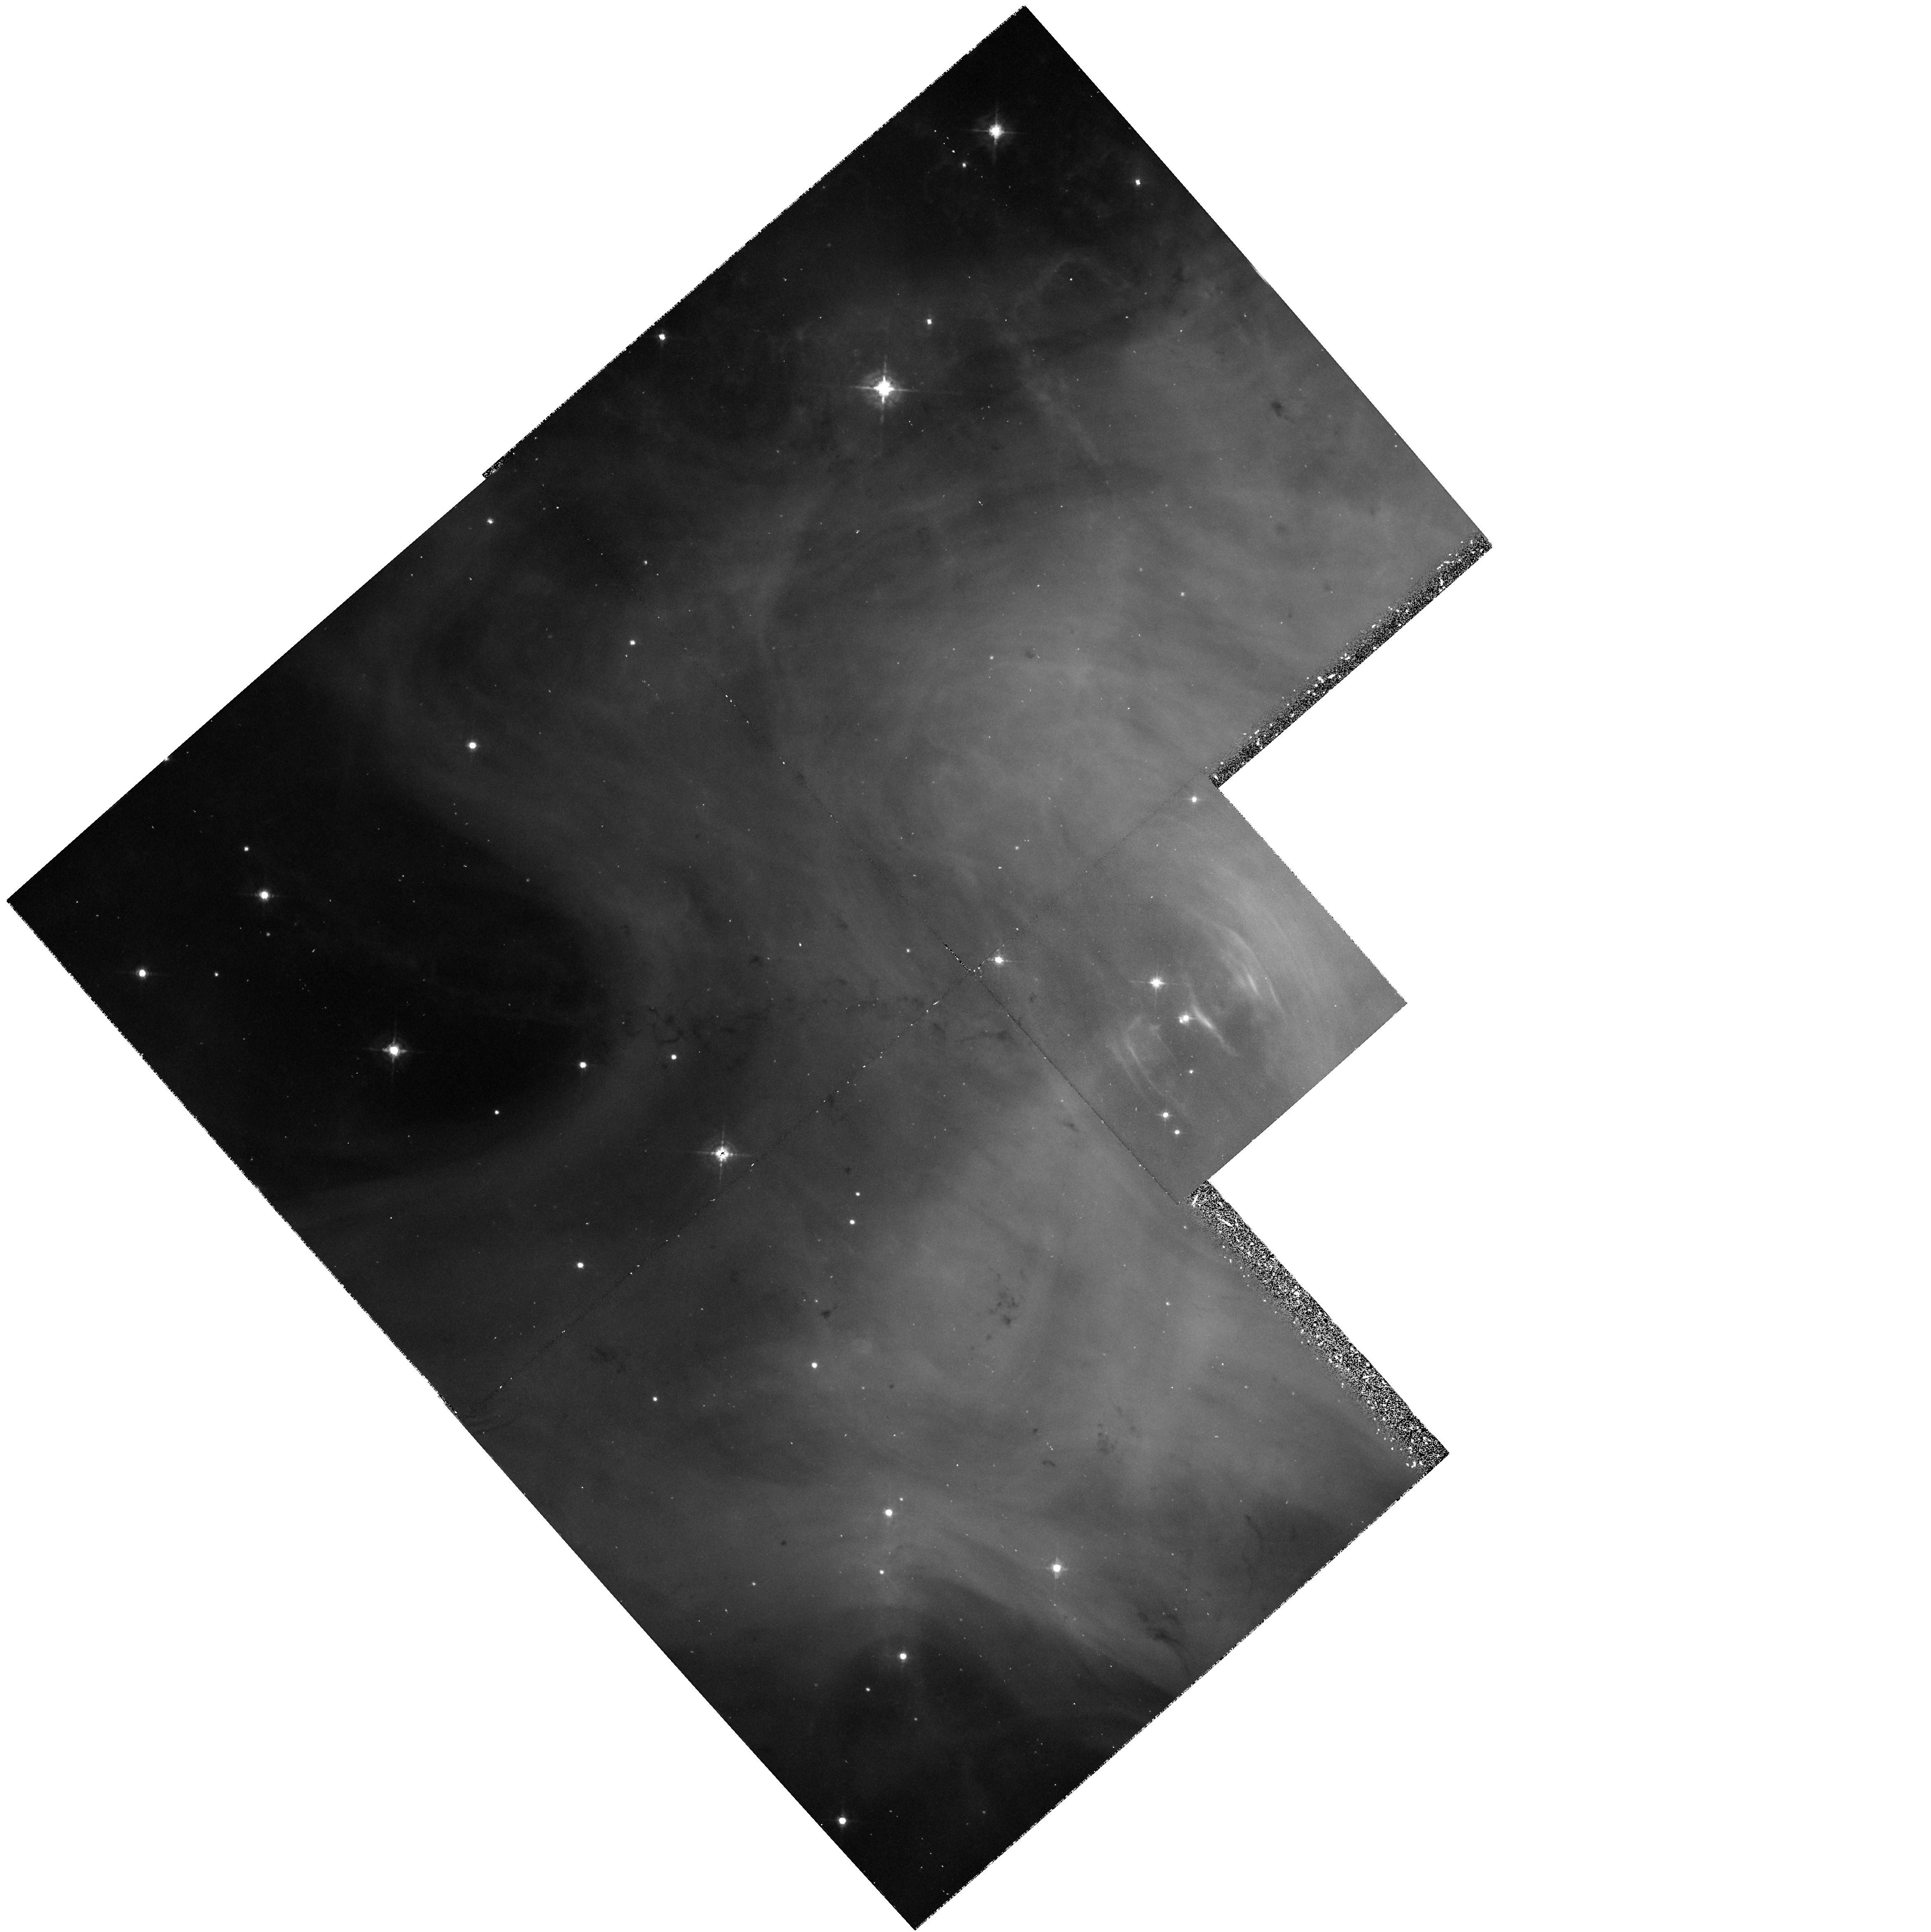
Target: CRAB-PULSAR
Instrument: WFPC2/PC
Filter: F547M
Exposure: 33 min
Observation ID: hst_6129_01_wfpc2_pc_f547m_u2u601

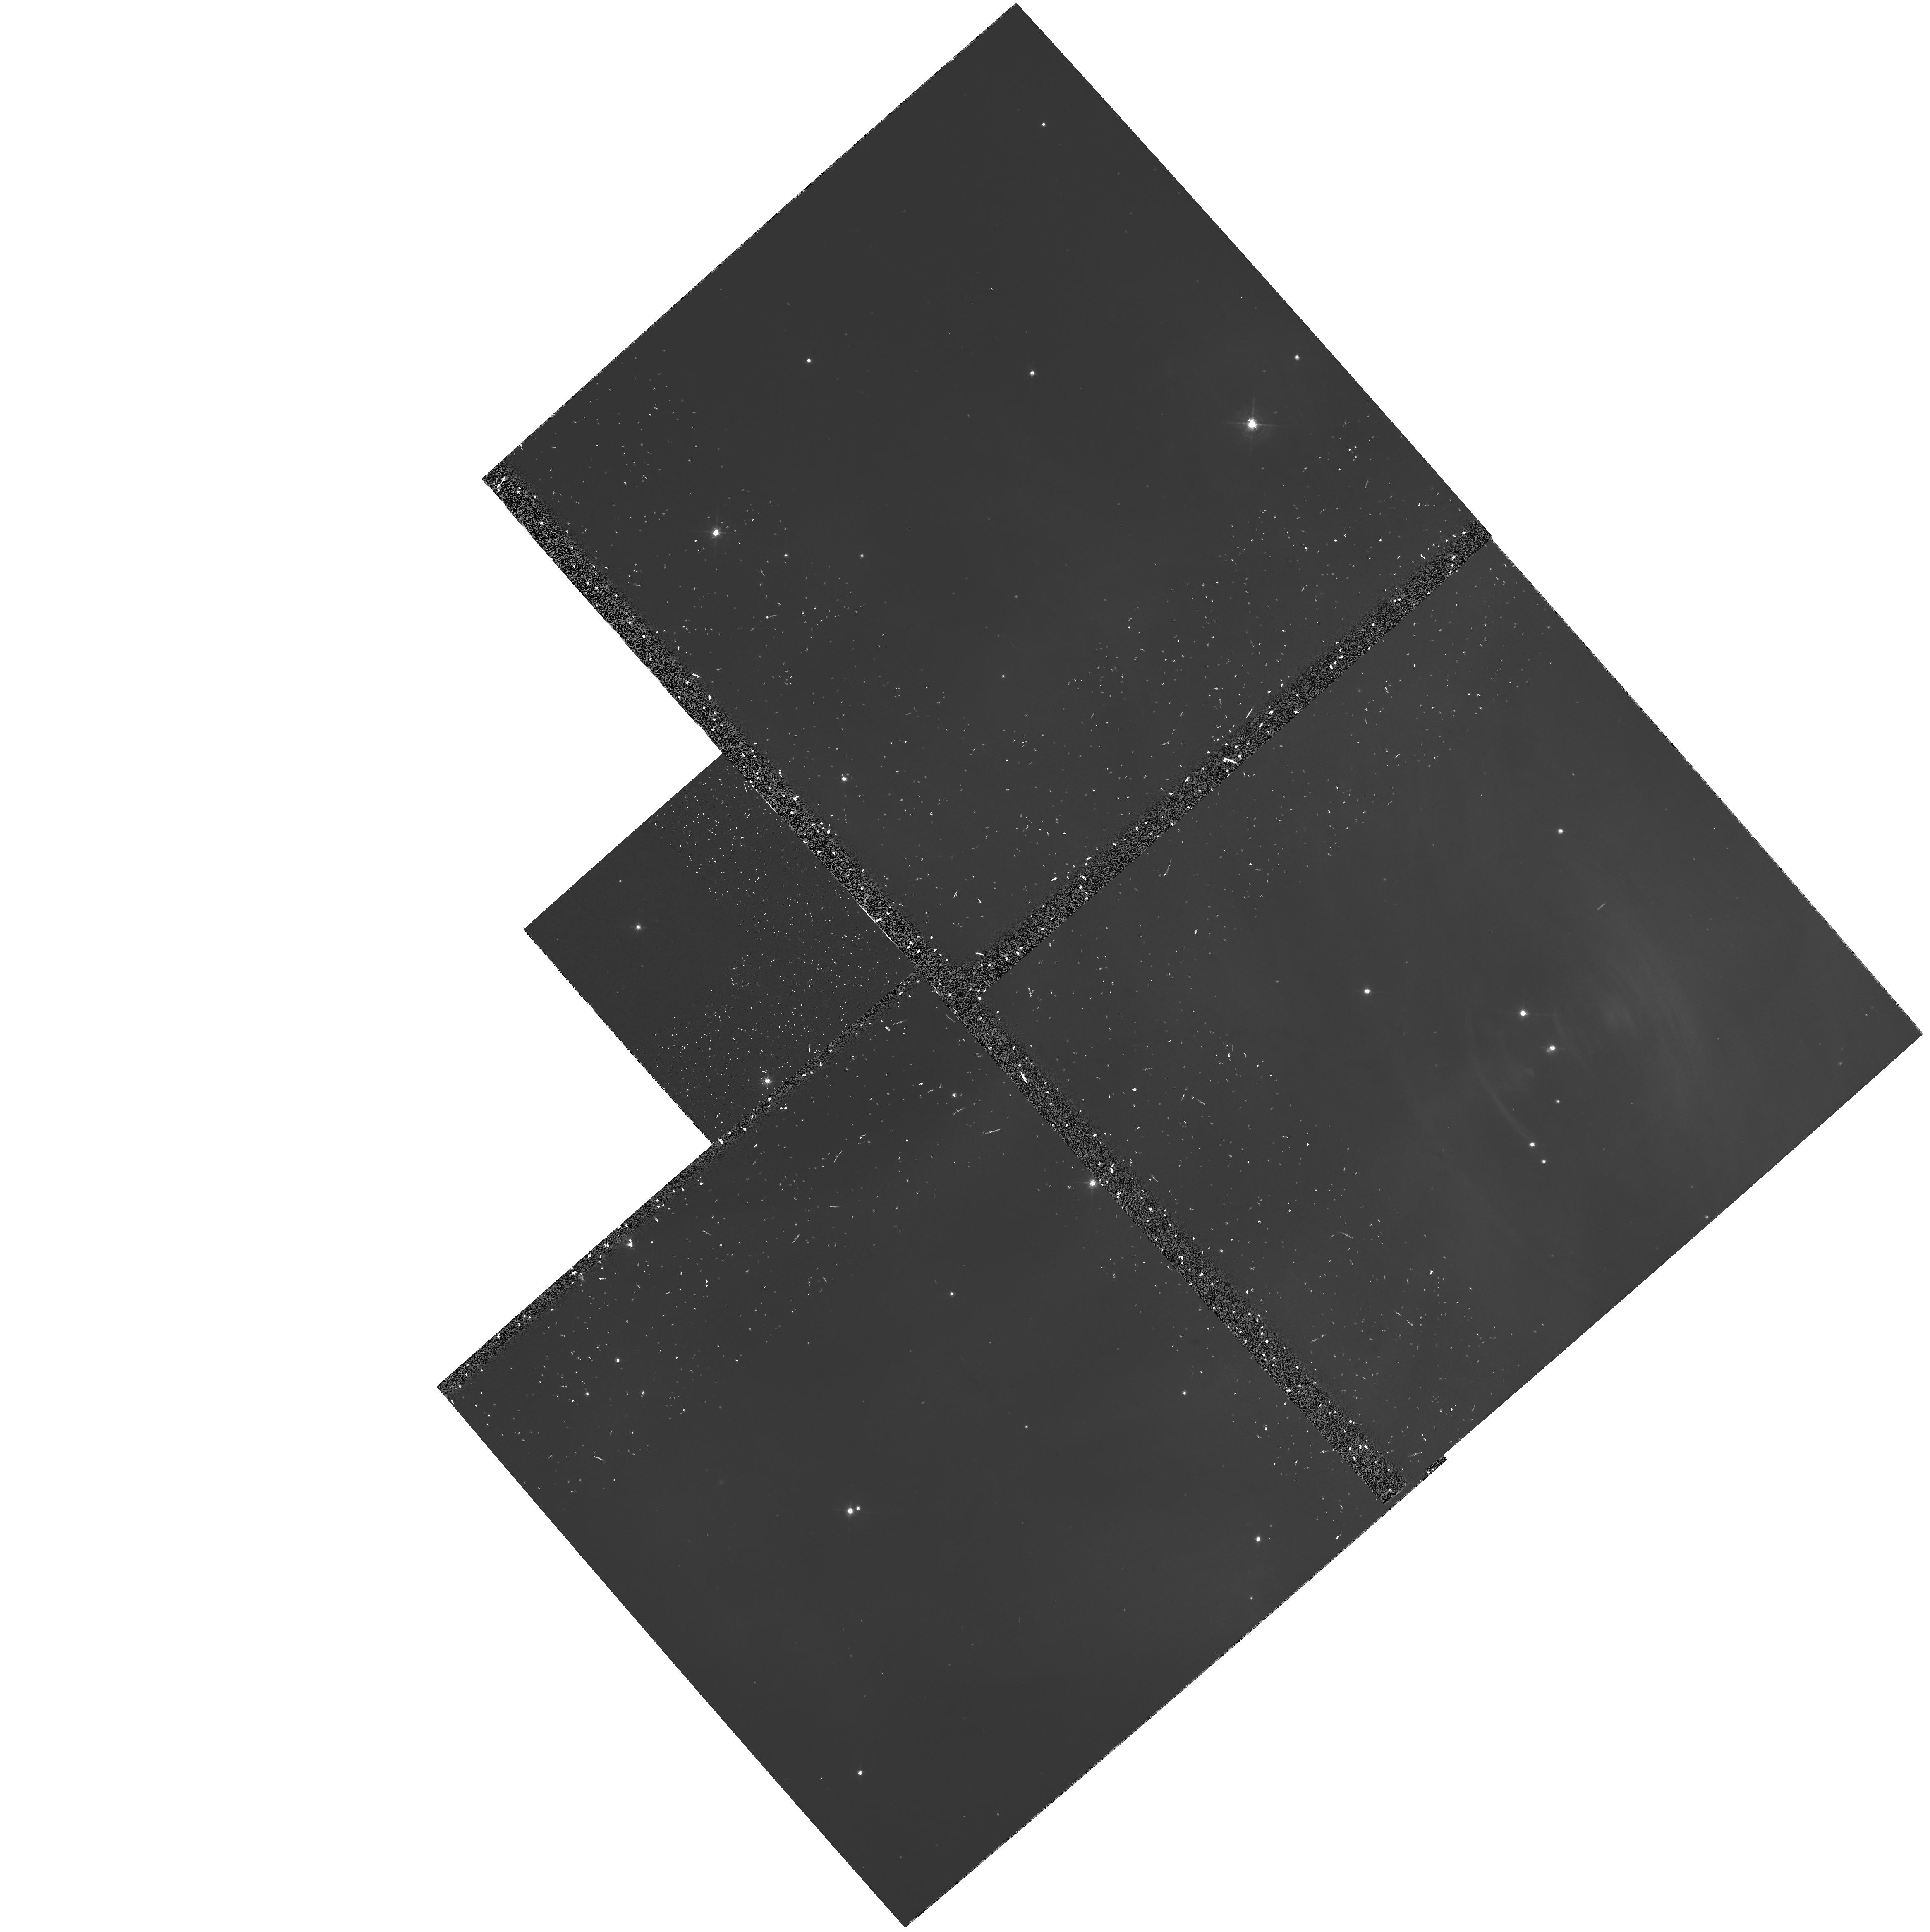
Target: CRAB-PULSAR
Instrument: WFPC2/PC
Filter: F547M-POLQ
Exposure: 33 min
Observation ID: hst_6129_10_wfpc2_pc_f547m-polq_u2u610

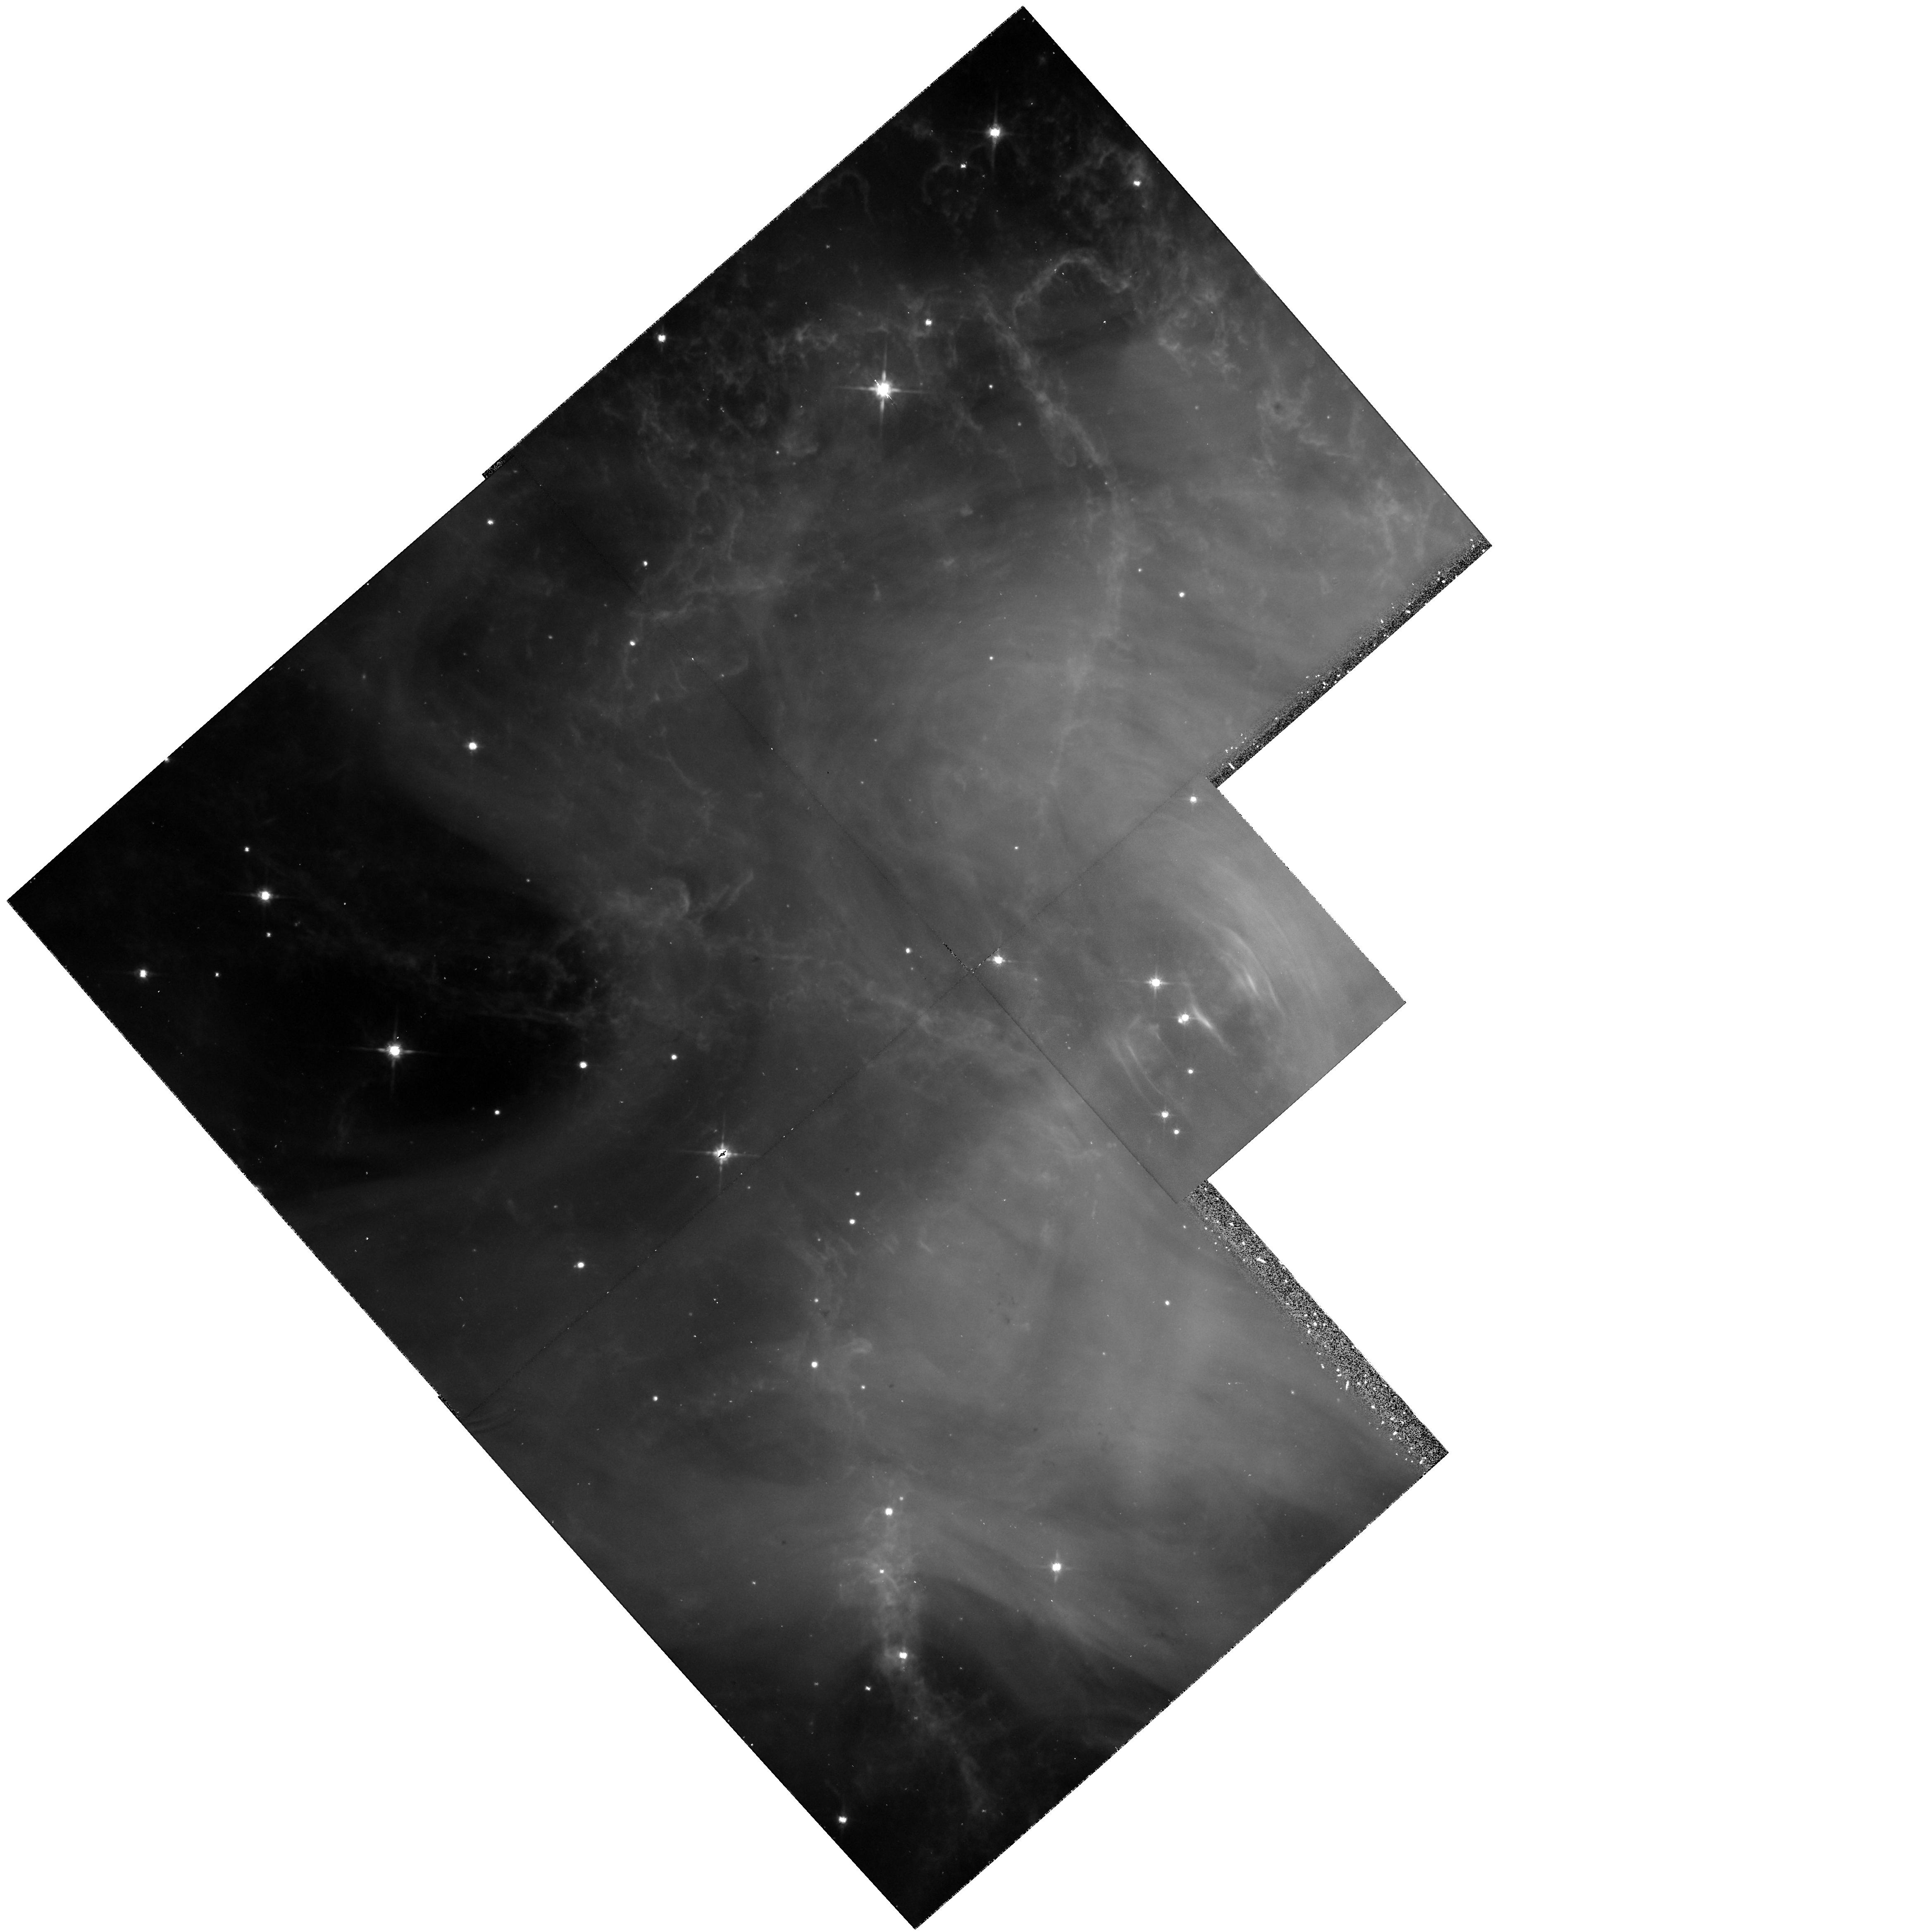
Target: CRAB-PULSAR
Instrument: WFPC2/PC
Filter: F814W
Exposure: 23 min
Observation ID: hst_6129_01_wfpc2_pc_f814w_u2u601

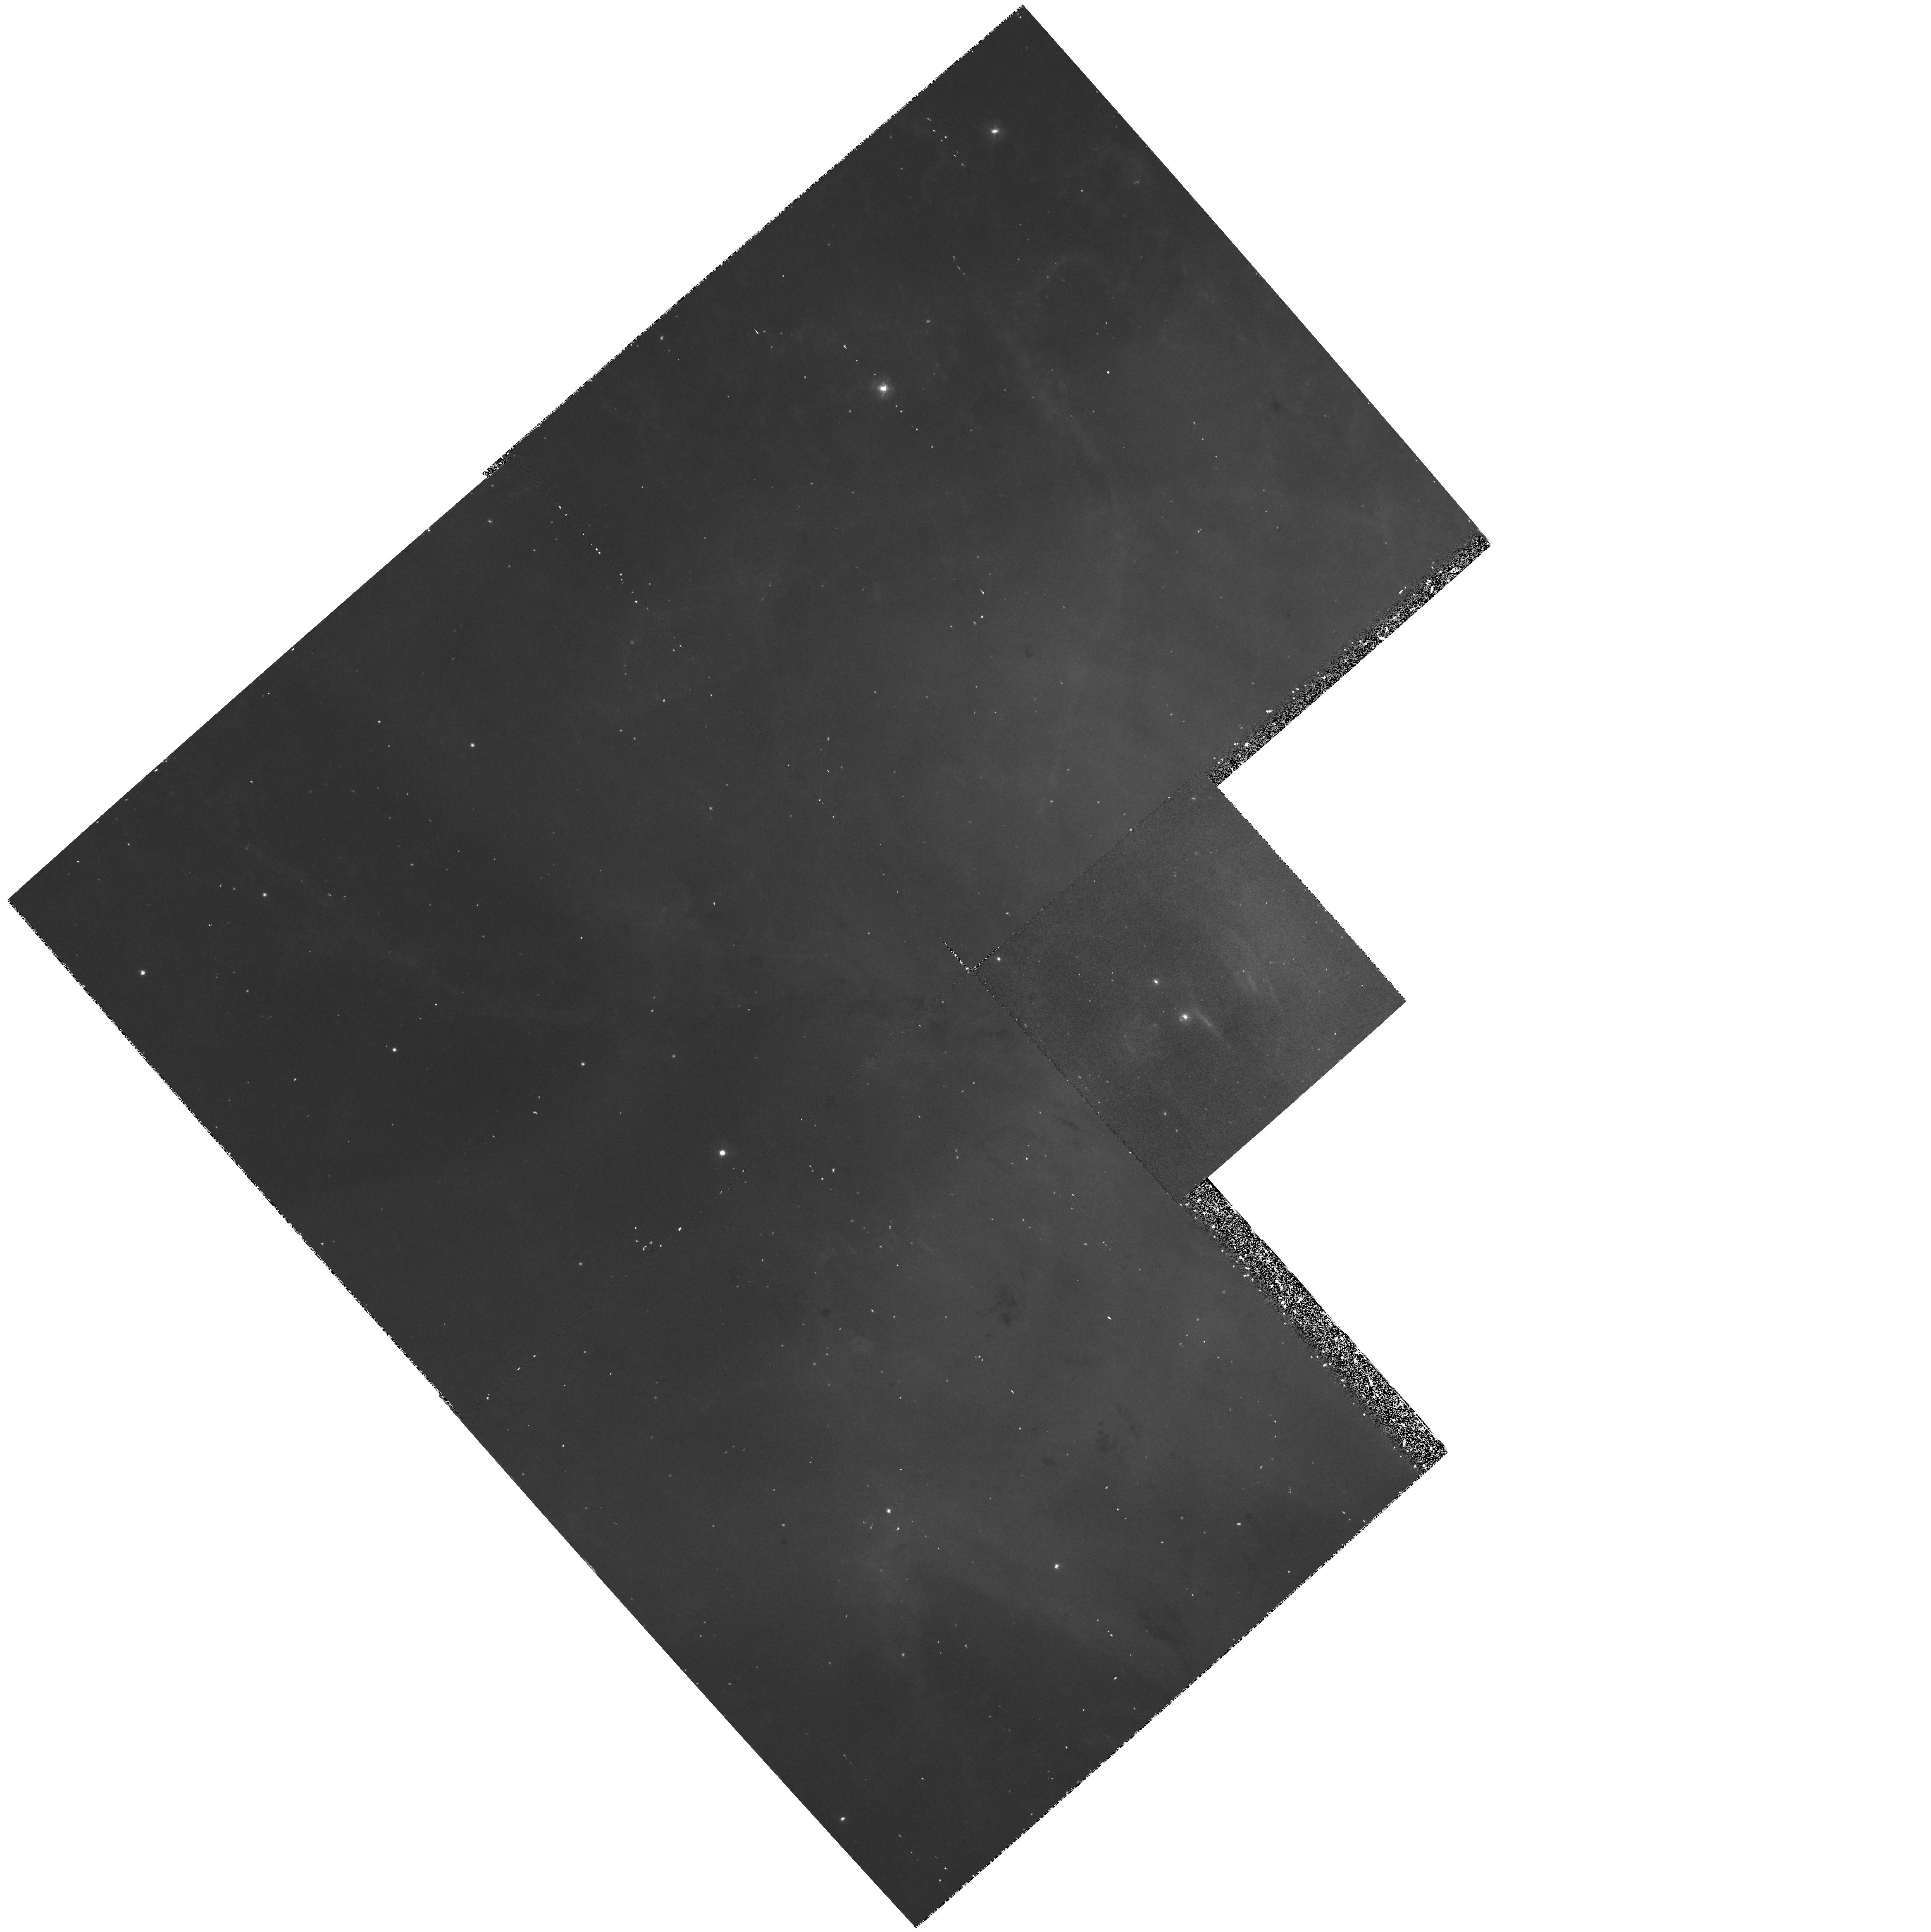
Target: CRAB-PULSAR
Instrument: WFPC2/PC
Filter: F300W
Exposure: 53 min
Observation ID: hst_6129_01_wfpc2_pc_f300w_u2u601

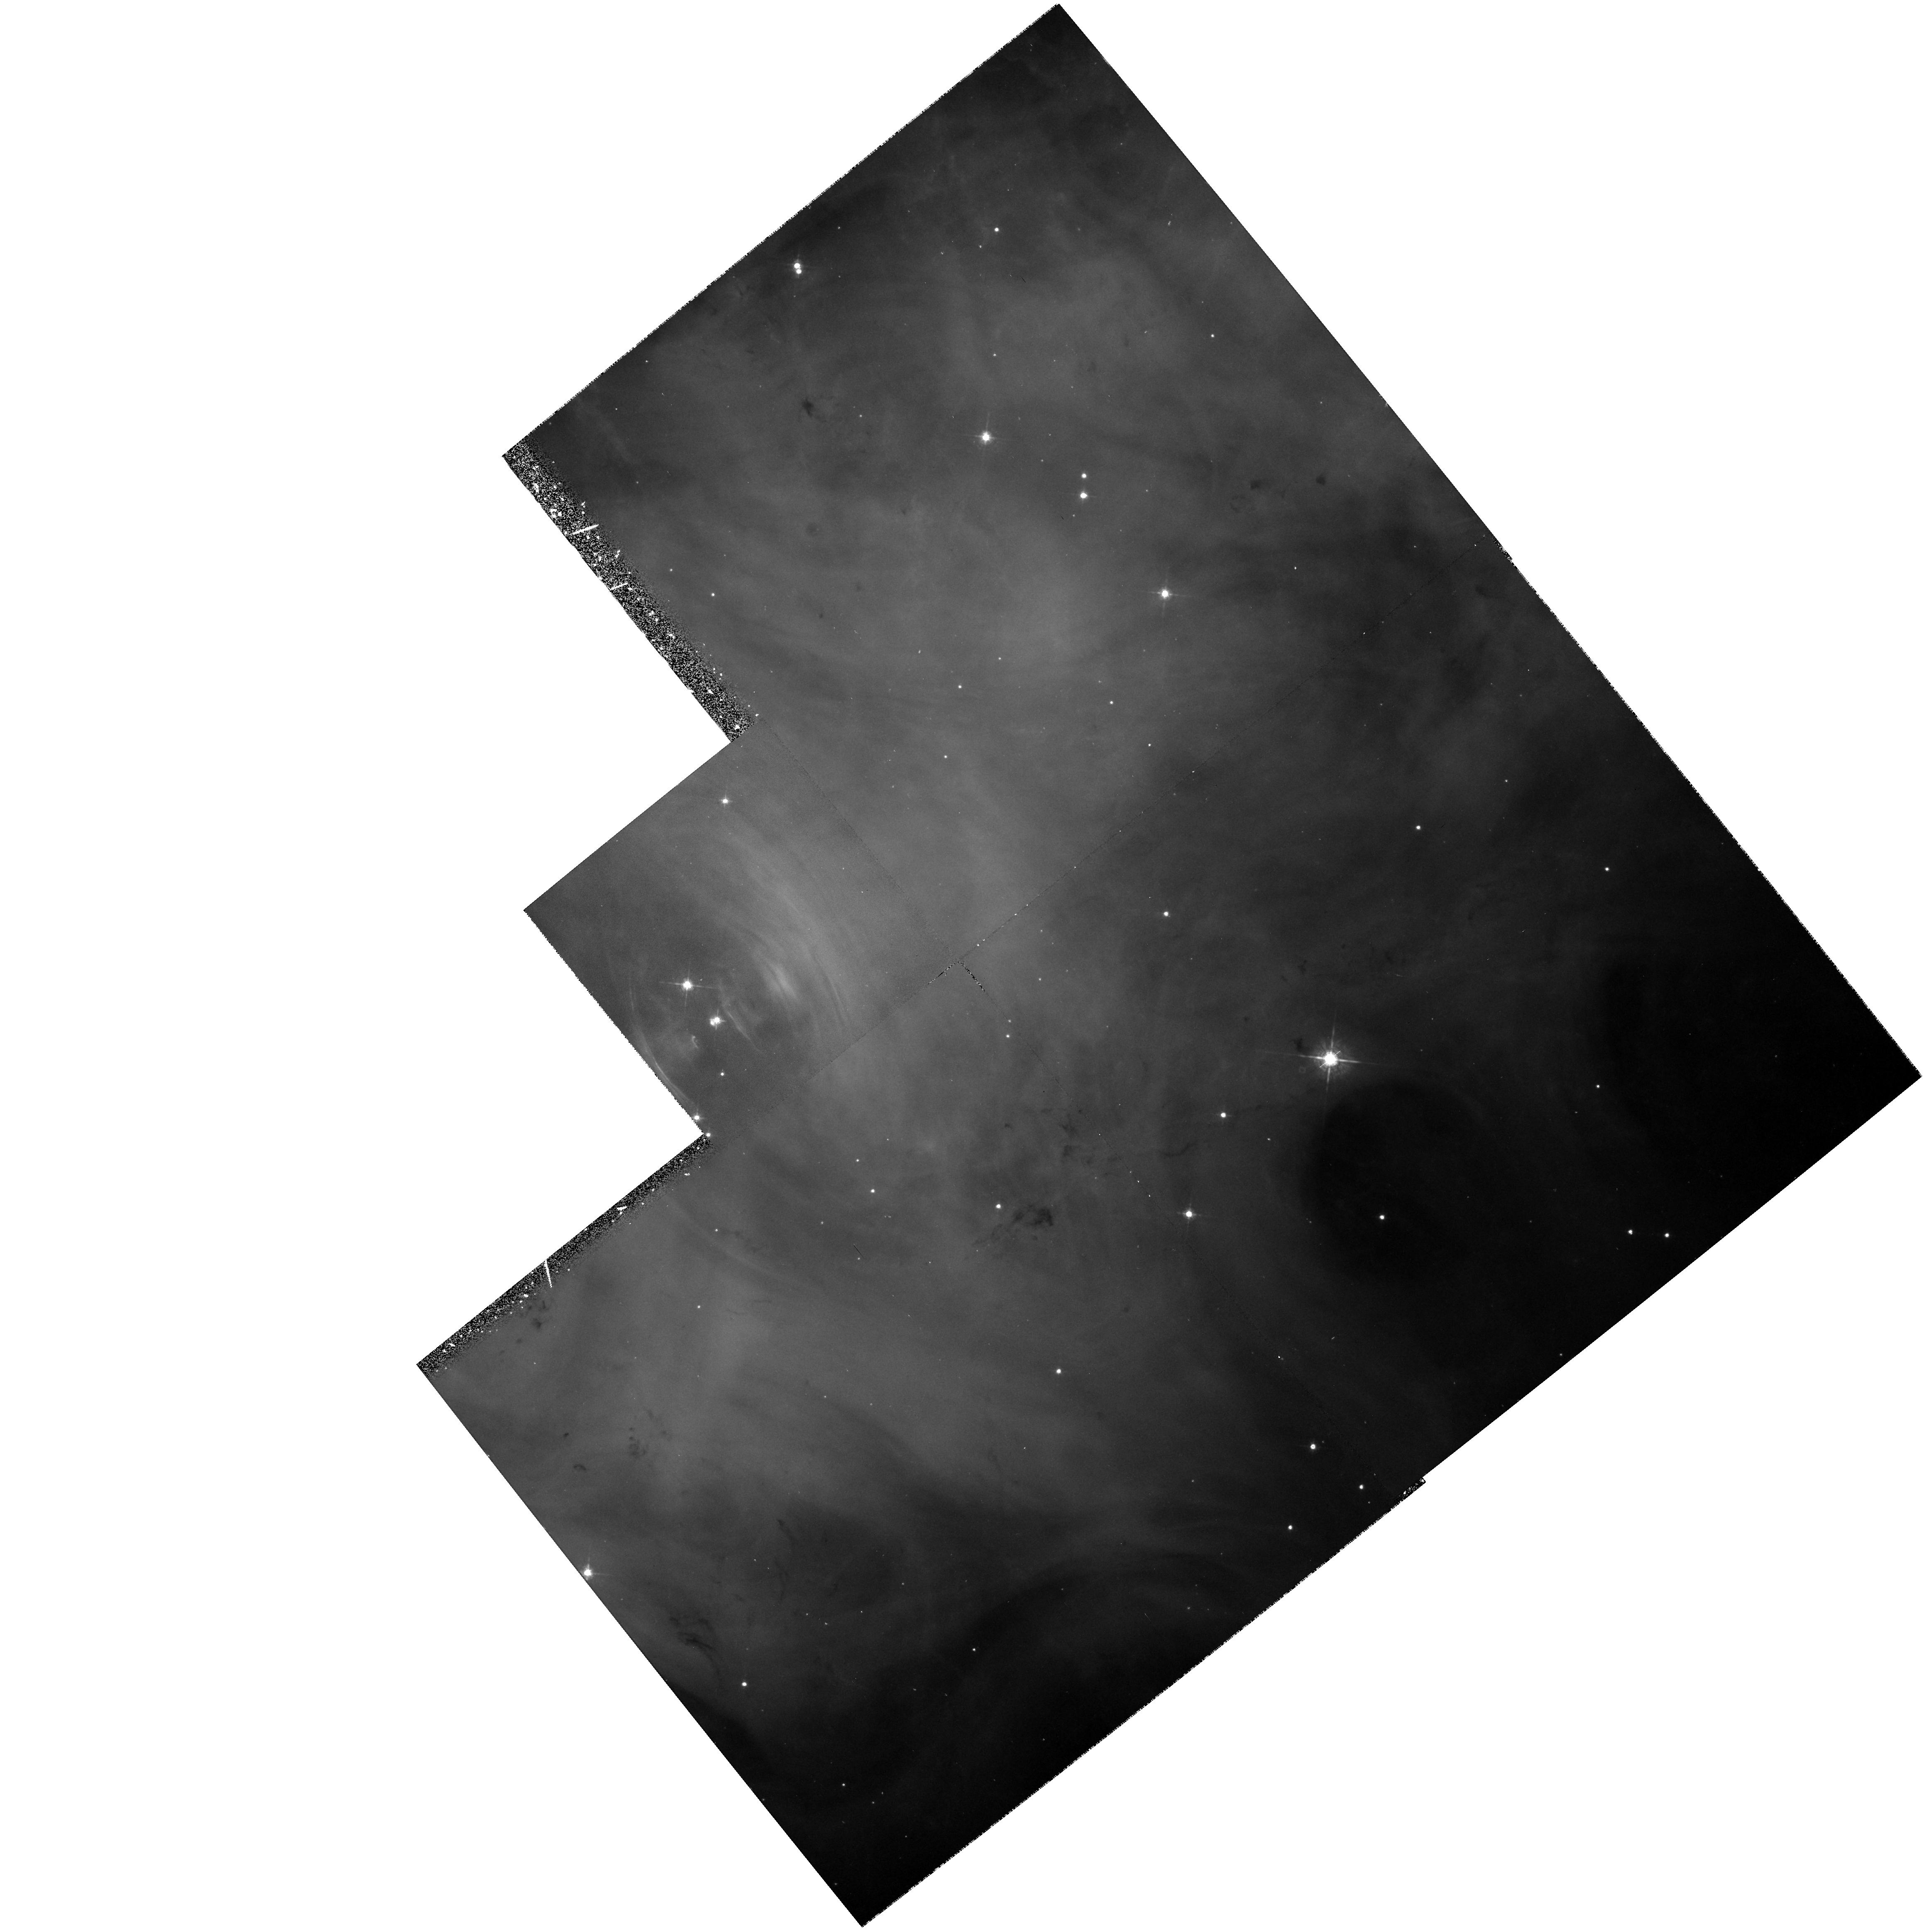
Target: CRAB-PULSAR
Instrument: WFPC2/PC
Filter: F547M
Exposure: 33 min
Observation ID: hst_6129_03_wfpc2_pc_f547m_u2u603

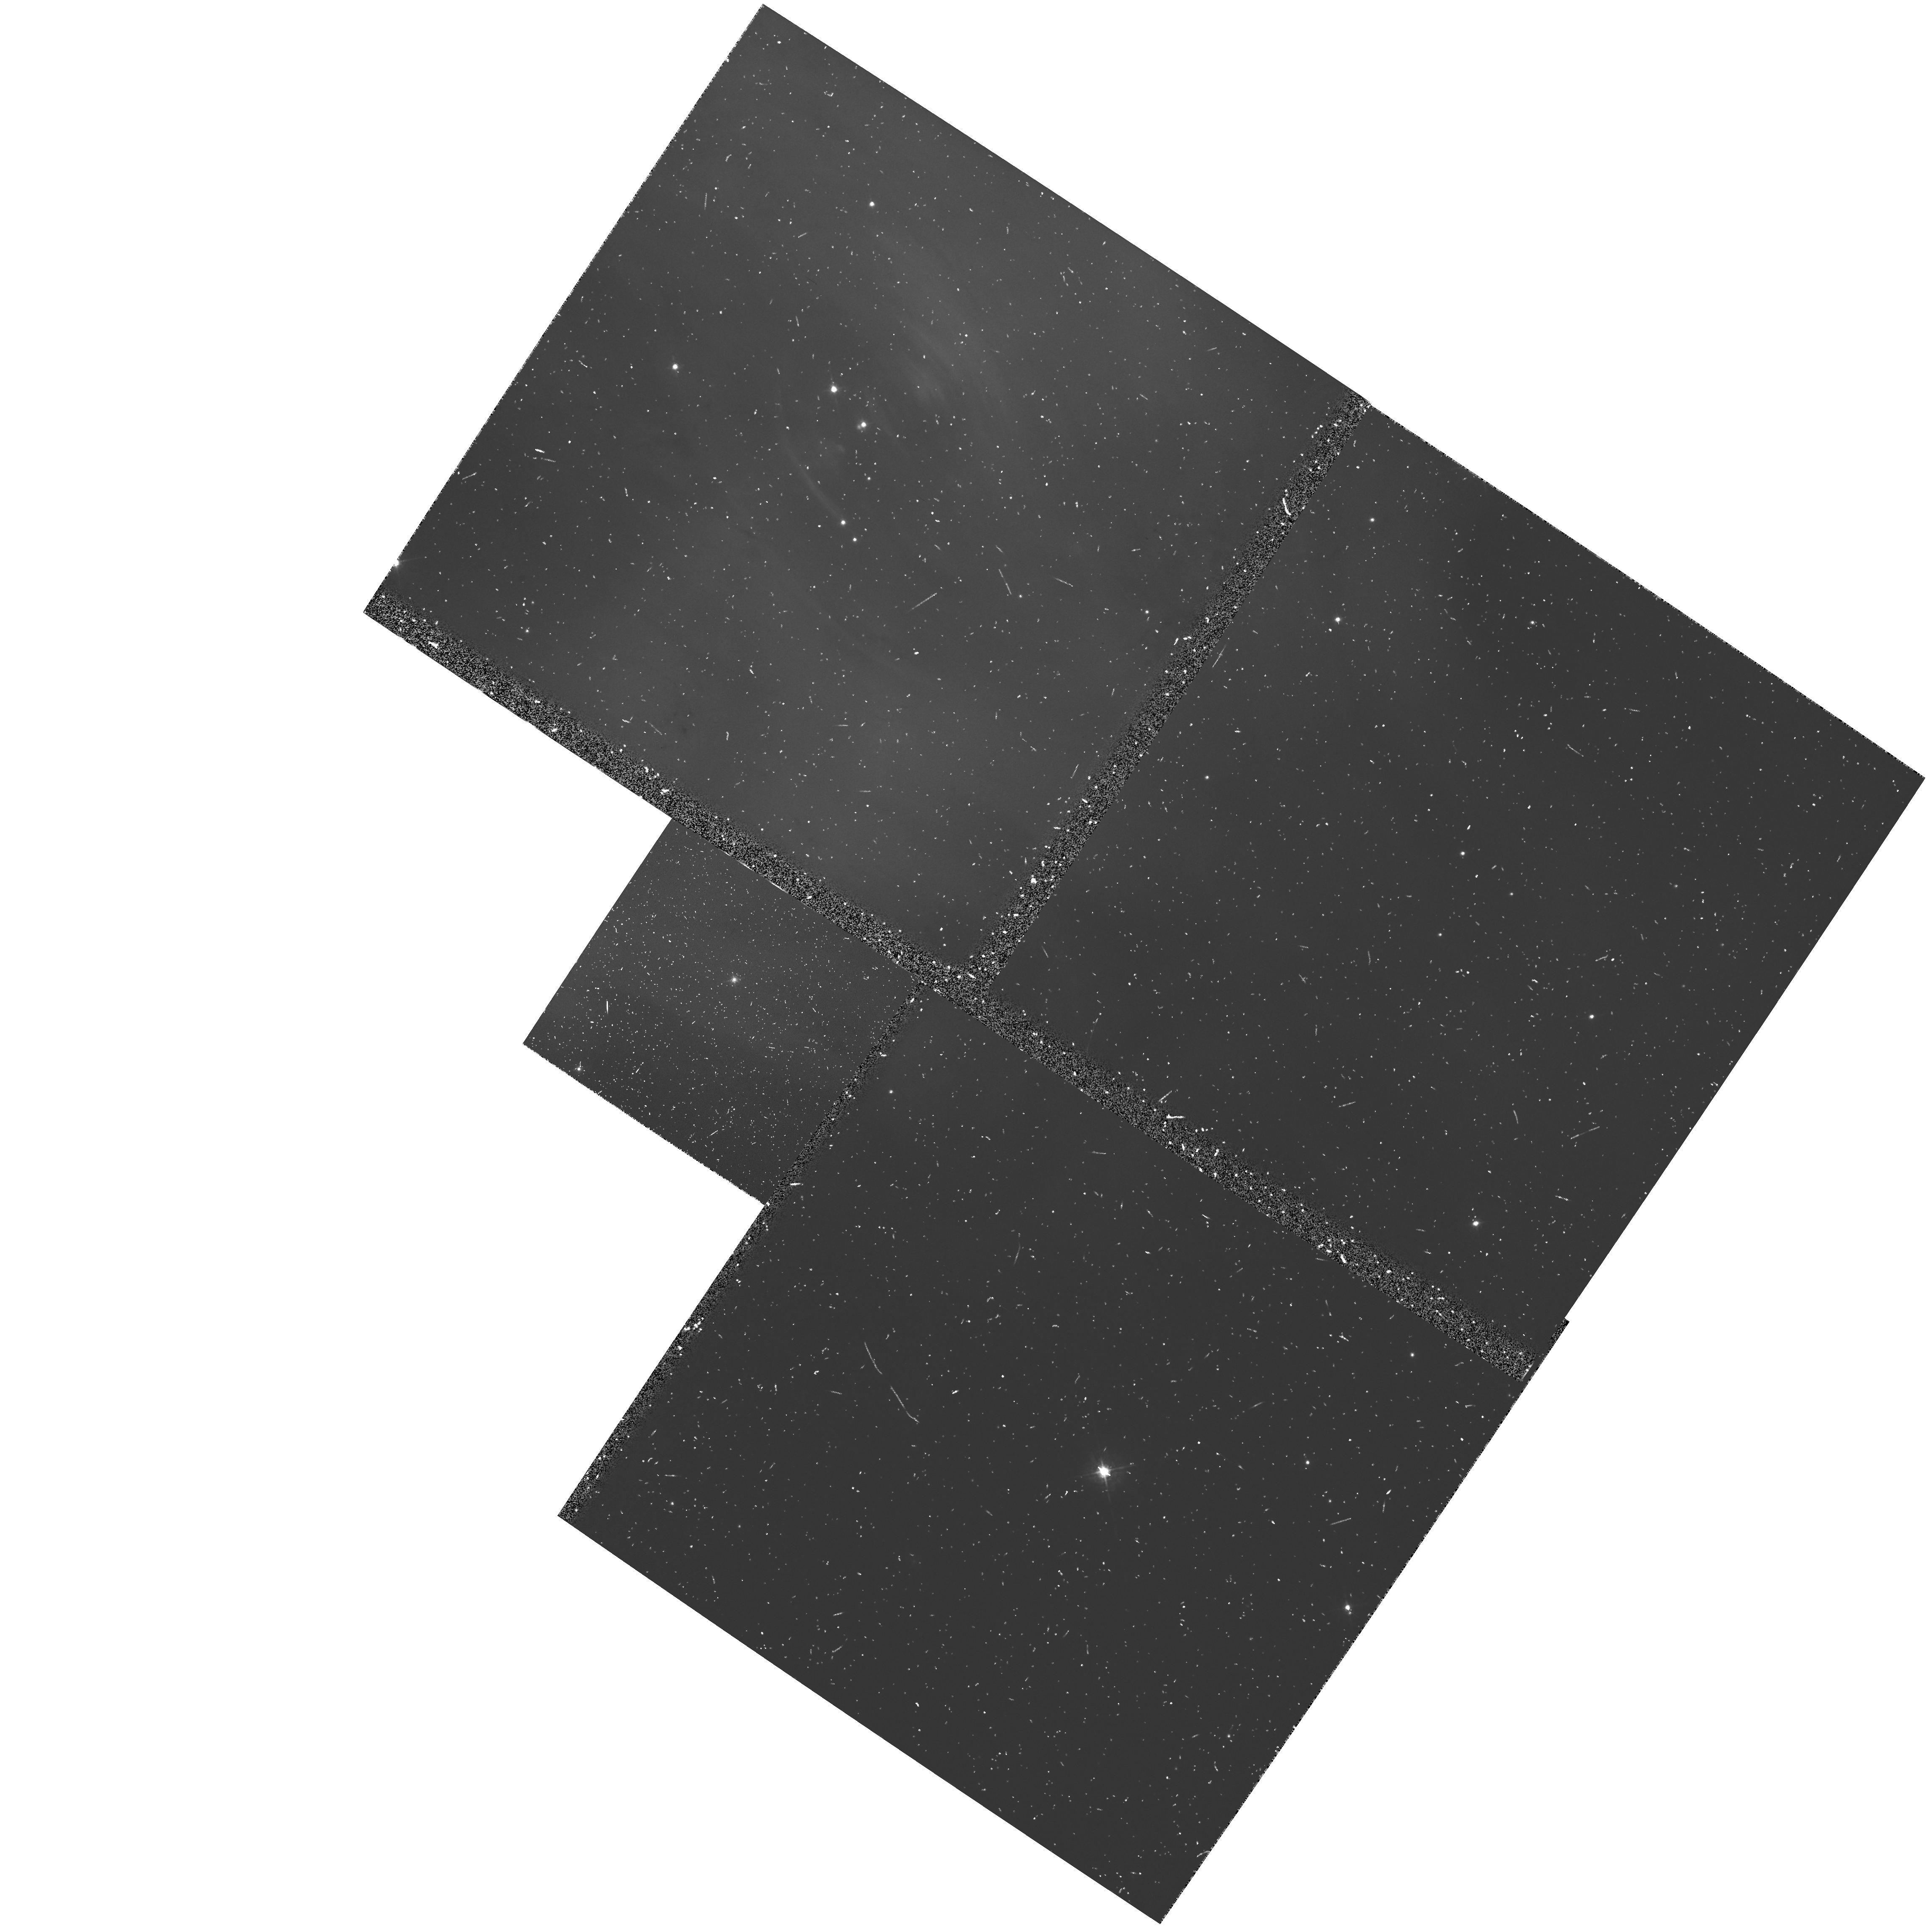
Target: CRAB-PULSAR
Instrument: WFPC2/PC
Filter: F547M
Exposure: 17 min
Observation ID: u2u61101t

THE STRUCTURE, POLARIZATION, AND EVOLUTION OF THE CRAB SYNCHROTRON NEBULA (PI: Hester, Jeff J.)

The morphology, evolution, polarization, and spectral index variations in the synchrotron nebula surrounding the Crab pulsar have been the subject of intensive study for decades. It is generally accepted that the structure and activity in this region are due to wave phenomena near the termination shock of the pulsar wind, observations of which hold unique promise of leading to more complete models of the pulsar and its magnetosphere. Unfortunately, this promise has not been fulfilled, largely because of the low spatial resolution and uneven temporal coverage of existing studies. Recent HST WFPC2 observations of the Crab synchrotron nebula (Scowen et al 1994; Hester et al 1994a,b) offer new hope in this quest. These data, which reach the natural size scale defined by the Larmor radius of energetic electrons, resolve the majority of the the known features in the Crab. For the first time it is possible to reliably establish the physical conditions (e.g., emissivities, equipartition fields, and pressures) of features associated with the wind and its termination shock. In addition the HST has probed the structure of the nebula very close to the pulsar itself, leading to the exciting discovery of a bright knot located only 1300 AU above the SE pole of the pulsar. We propose to use the WFPC2 to continue this investigation by exploring the time evolution, polarization, and spectral index variations within the pulsar's environment on what current theory indicates are the relevant spatial and temporal scales.